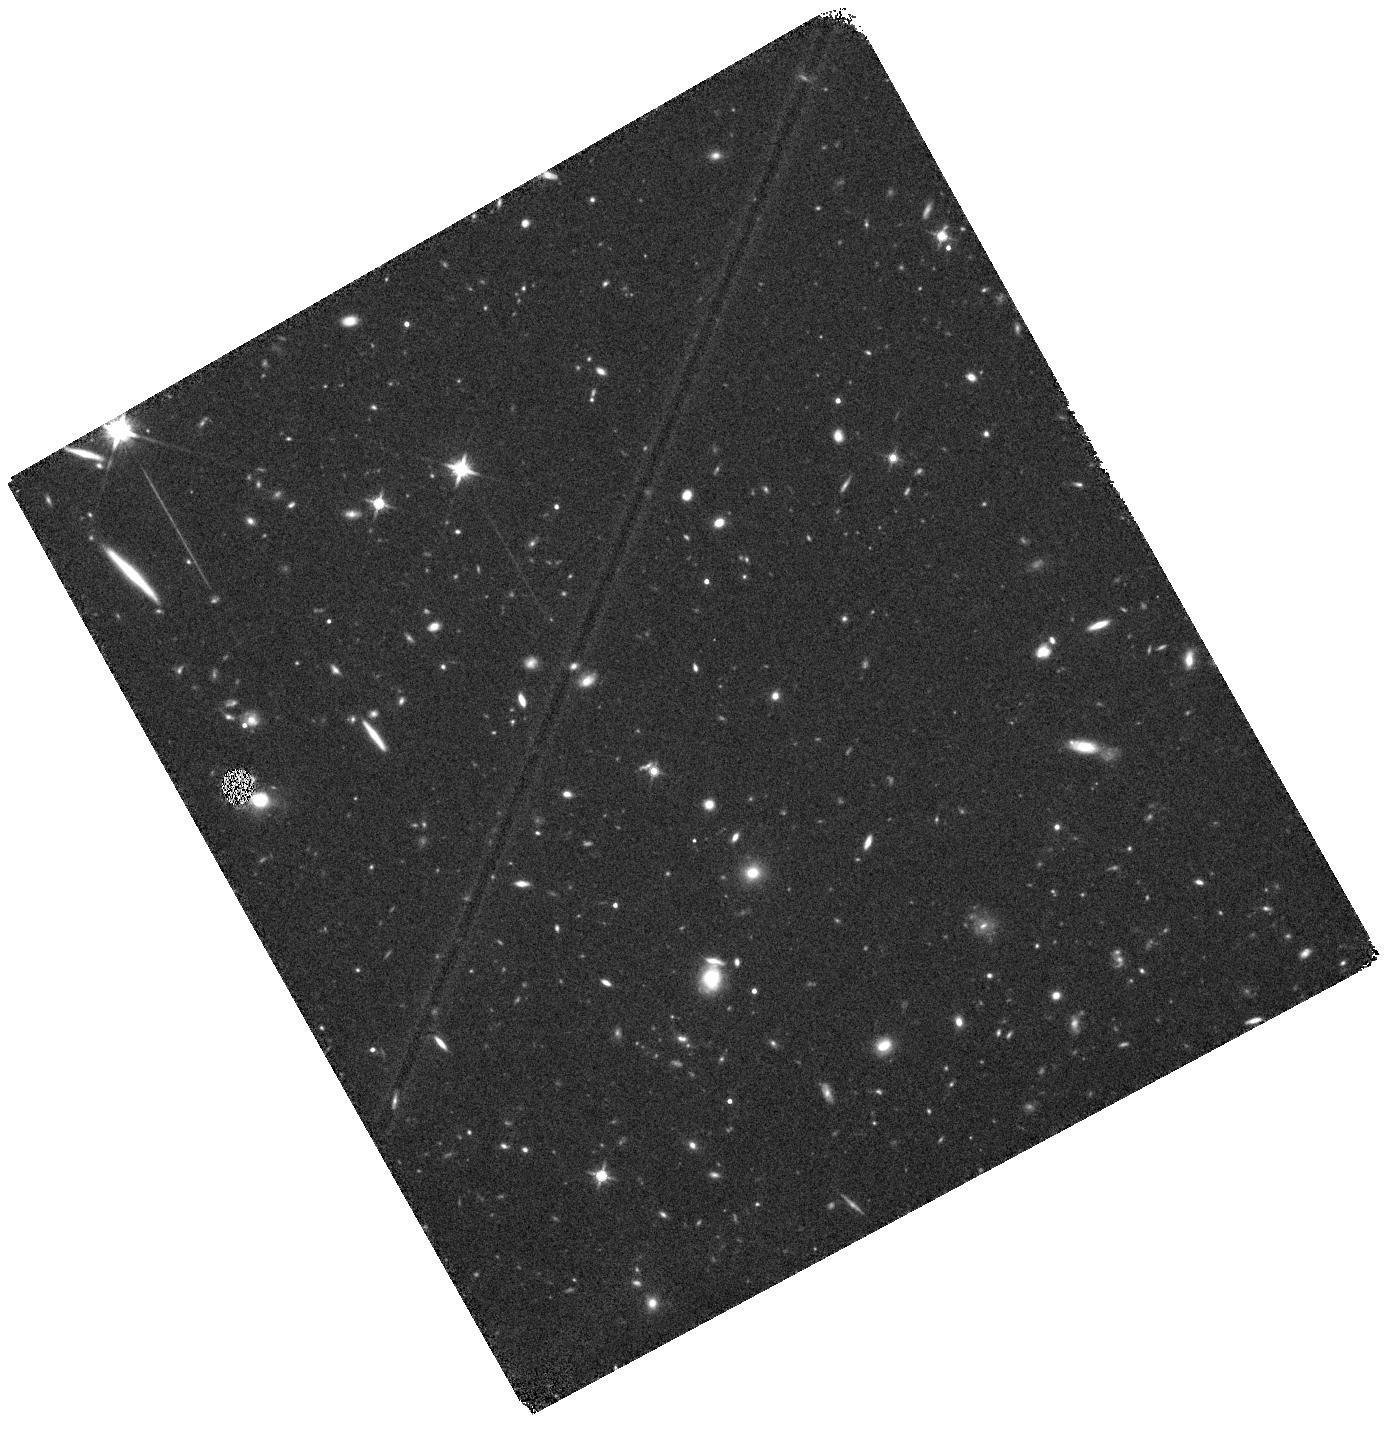
Target: CR7. Instrument: WFC3/IR. Filter: F140W. Exposure: 24 min. Observation ID: hst_14495_01_wfc3_ir_f140w_id3y01

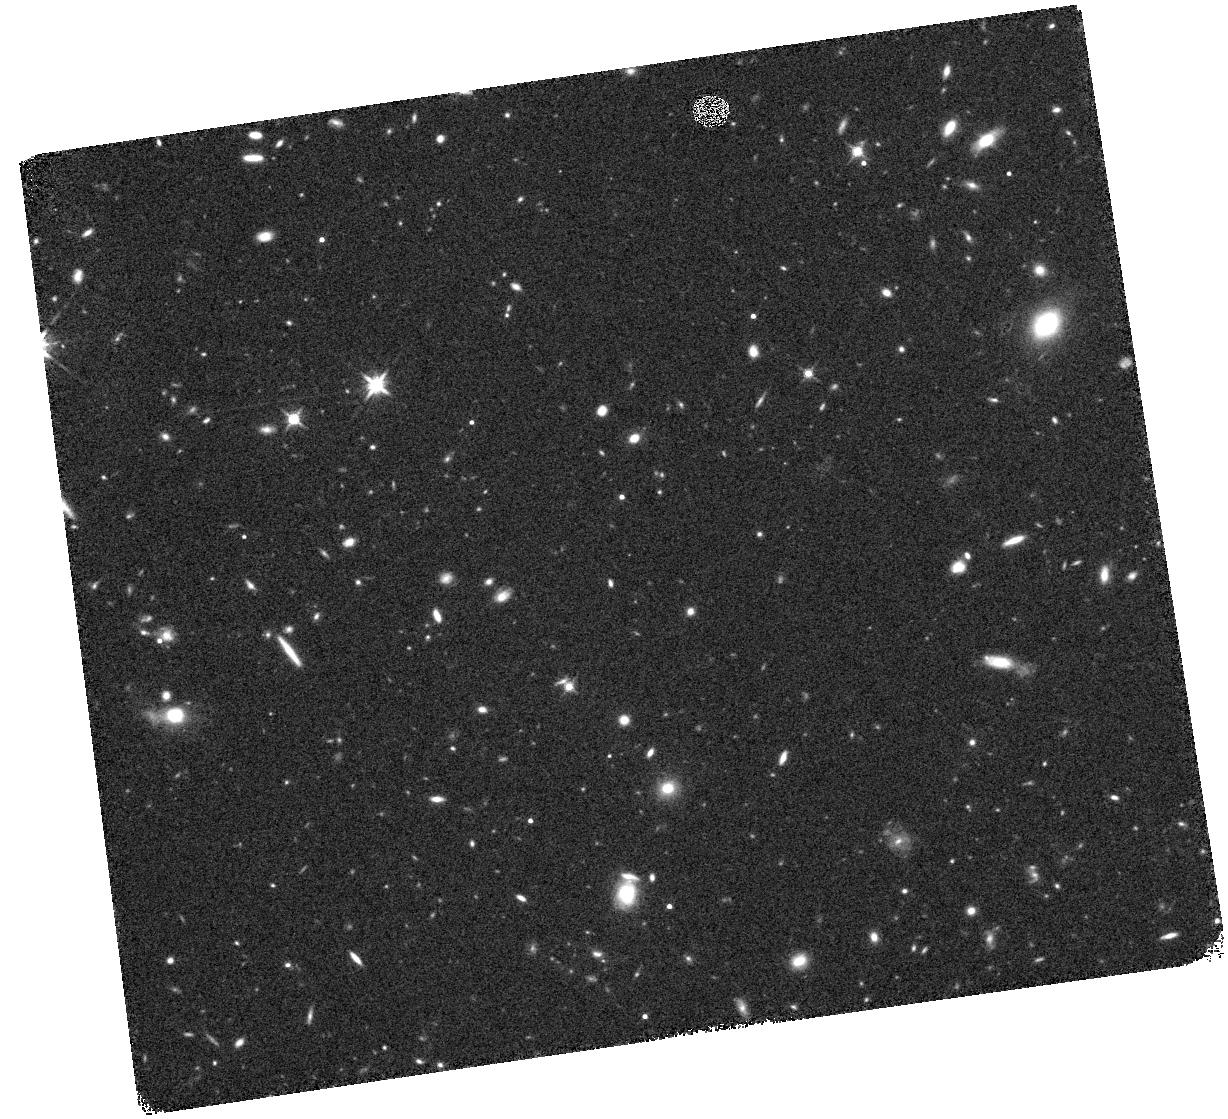
Target: CR7. Instrument: WFC3/IR. Filter: F140W. Exposure: 16 min. Observation ID: hst_14495_02_wfc3_ir_f140w_id3y02

The gas-metallicity and the ISM of the brightest Lyman-alpha emitter at z=6.6: metal-free? (PI: Sobral, David)

We have recently discovered the most luminous Lyman-alpha (Lya) emitter ever found in the era of re-ionization ('CR7', z = 6.6, L(Lya)=10^43.9 erg/s; Sobral et al. 2015, ApJ, 808, 139), with extreme Lya rest-frame EW (>200A). Ground-based near-infrared spectroscopy reveals the presence of a strong HeII164nm emission line with narrow FWHM (~130 km/s), high rest-frame EW (~80 A) and the absence of metal lines down to limits which have never been seen before (e.g. HeII/CIII]>2.5 and HeII/OIII]>3.0). Current ground-based data, limited by atmospheric OH lines, already imply a metallicity of at least <0.003 solar and exclude 'normal' AGN. CR7 must therefore host a unique, very hot ionising source (~100kK or higher), which may be explained by i) very low metallicity WR stars, ii) a direct collapse black hole (DCBH) or iii) a PopIII-like stellar population. HST/WFC3 observations reveal that i) CR7 consists of three components (A, B, C) which are separated by ~5 projected kpc and ii) the brightest (A) coincides with the Lya peak and HeII emission. Our new CLOUDY modelling exploring a wide physical parameter space clearly shows that high ionisation N, O and C lines can place strong constraints on the metallicity and physical conditions of the ionised ISM of CR7. Only WFC3 Grism observations on HST can achieve the required sensitivies to test if CR7 is "metal free" (<10^-4 solar). Constraining the metallicity and the ionised ISM is absolutely key towards unveiling the nature of this source and its ISM, testing both the PopIII and DCBH interpretations.